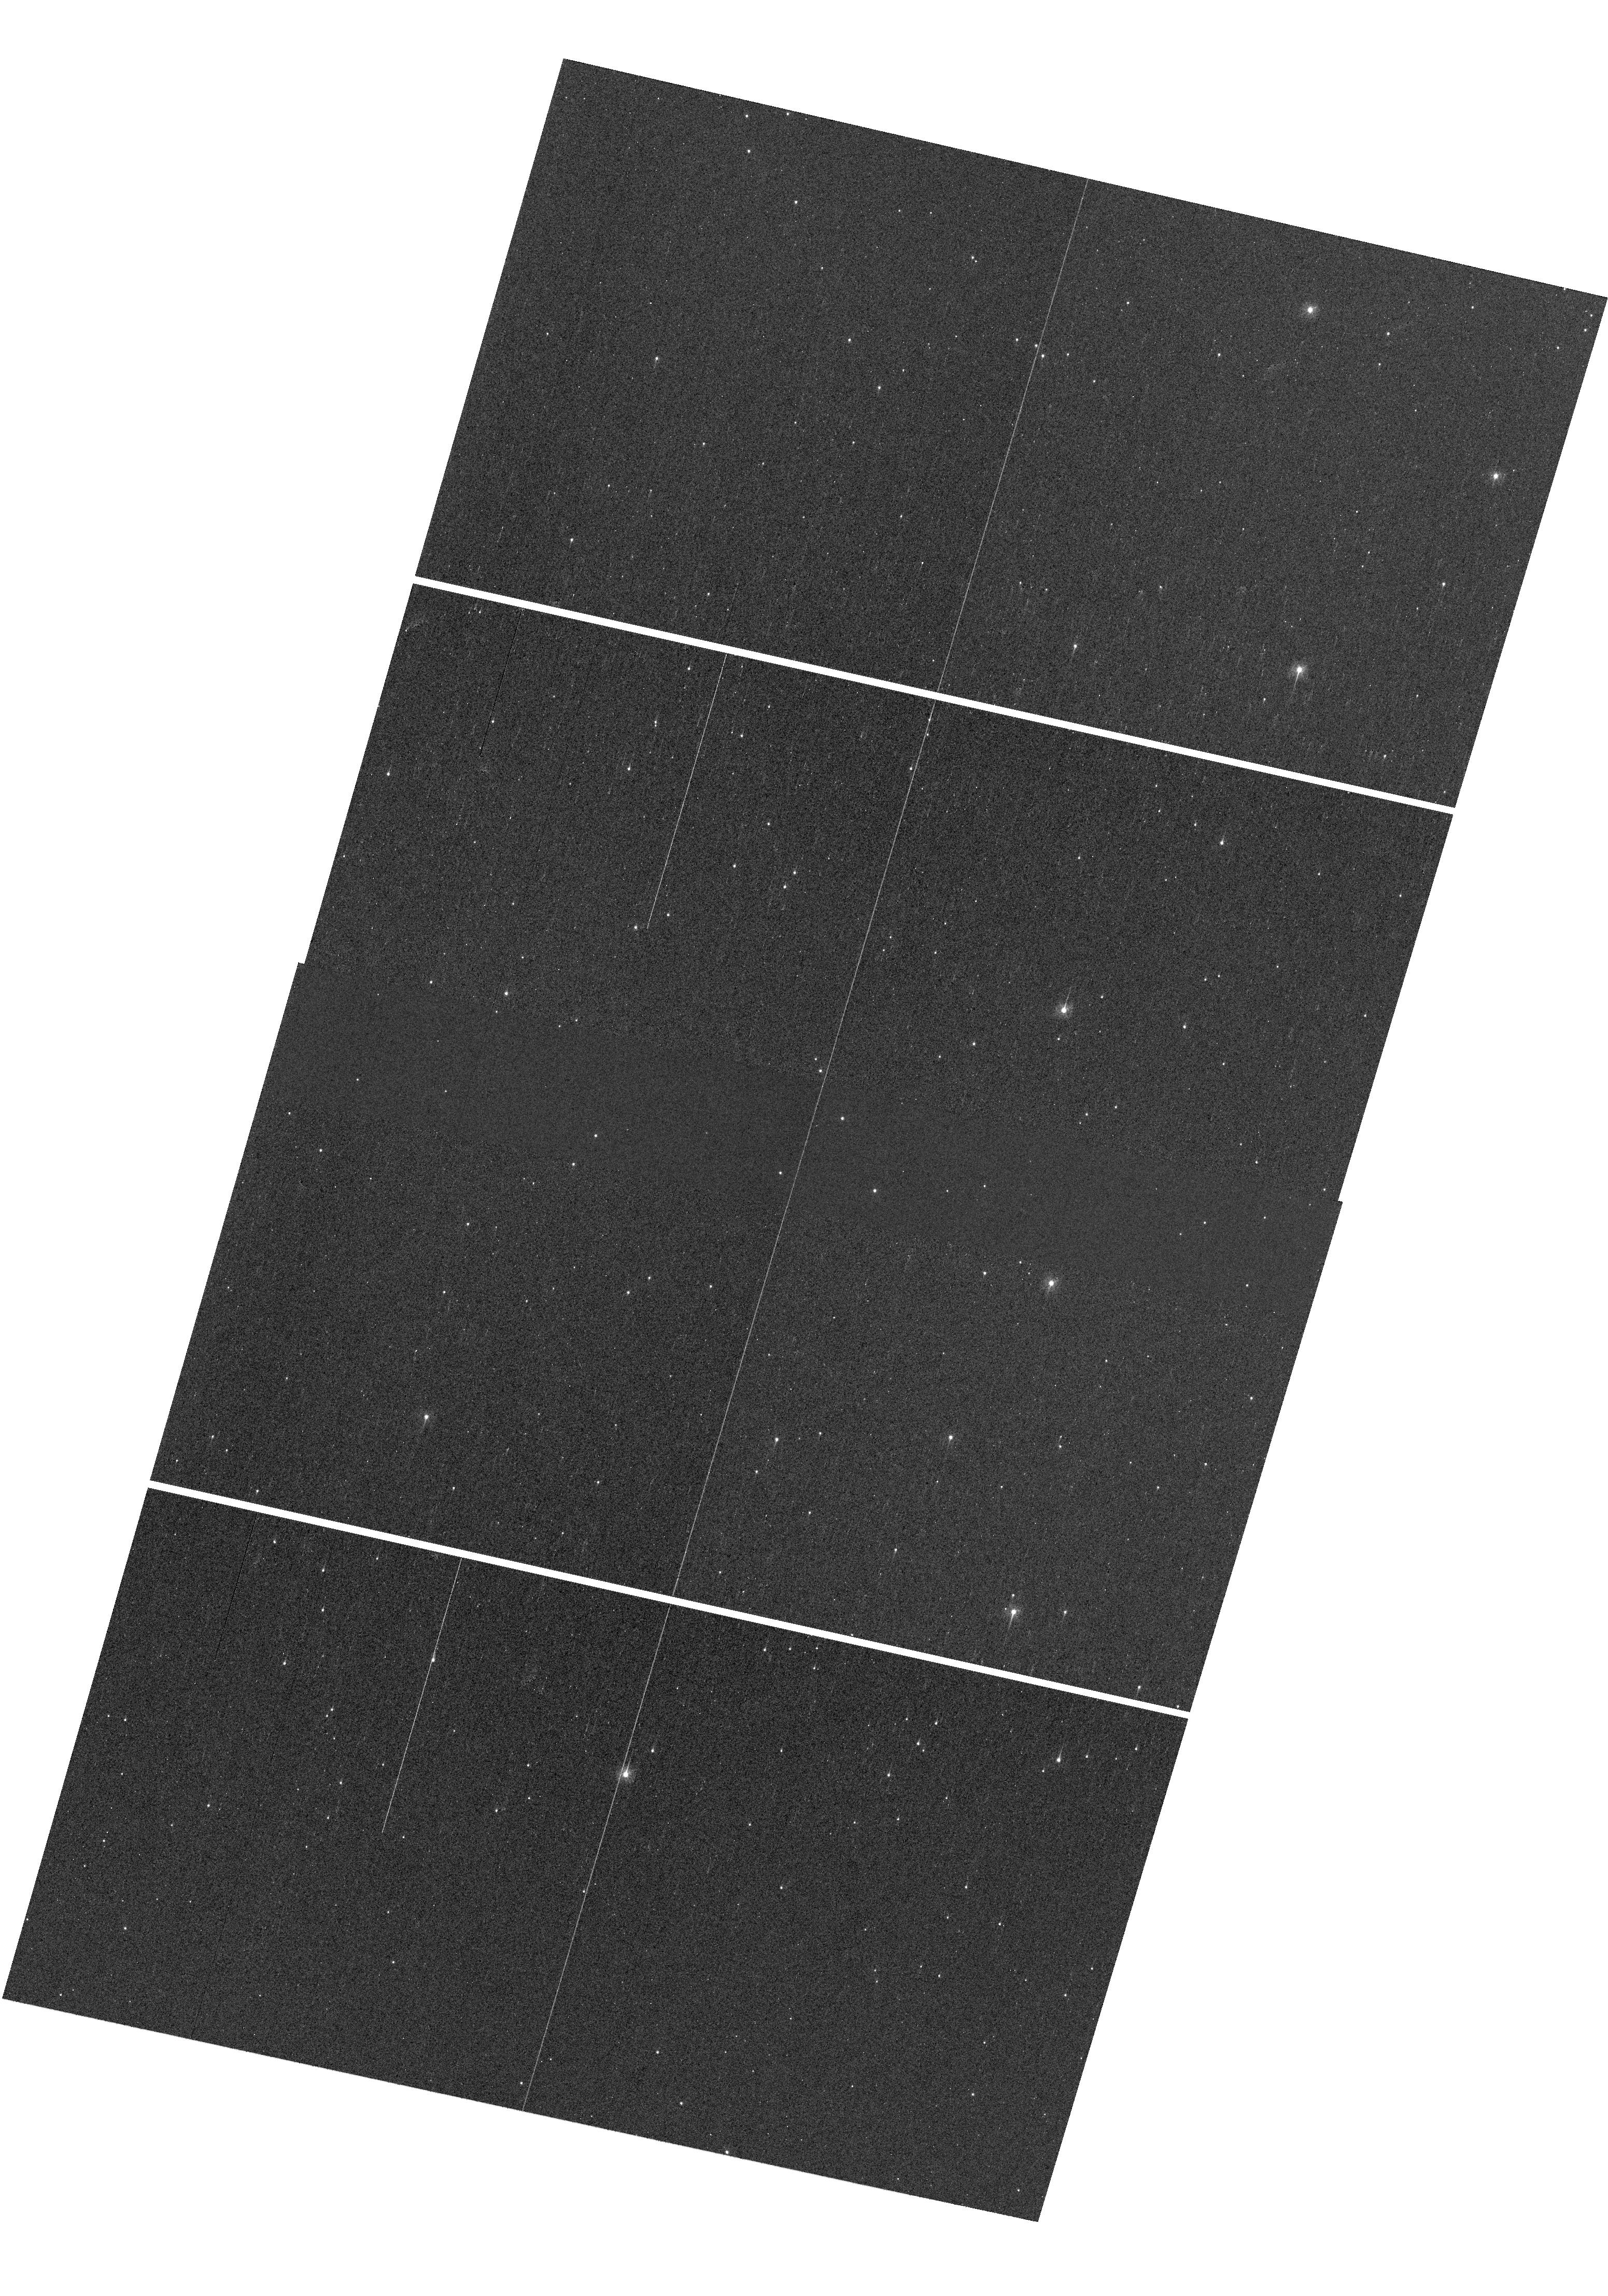
Target: M4
Instrument: WFC3/UVIS
Filter: F336W
Exposure: 2 min
Observation ID: hst_16792_01_wfc3_uvis_f336w_ieni01

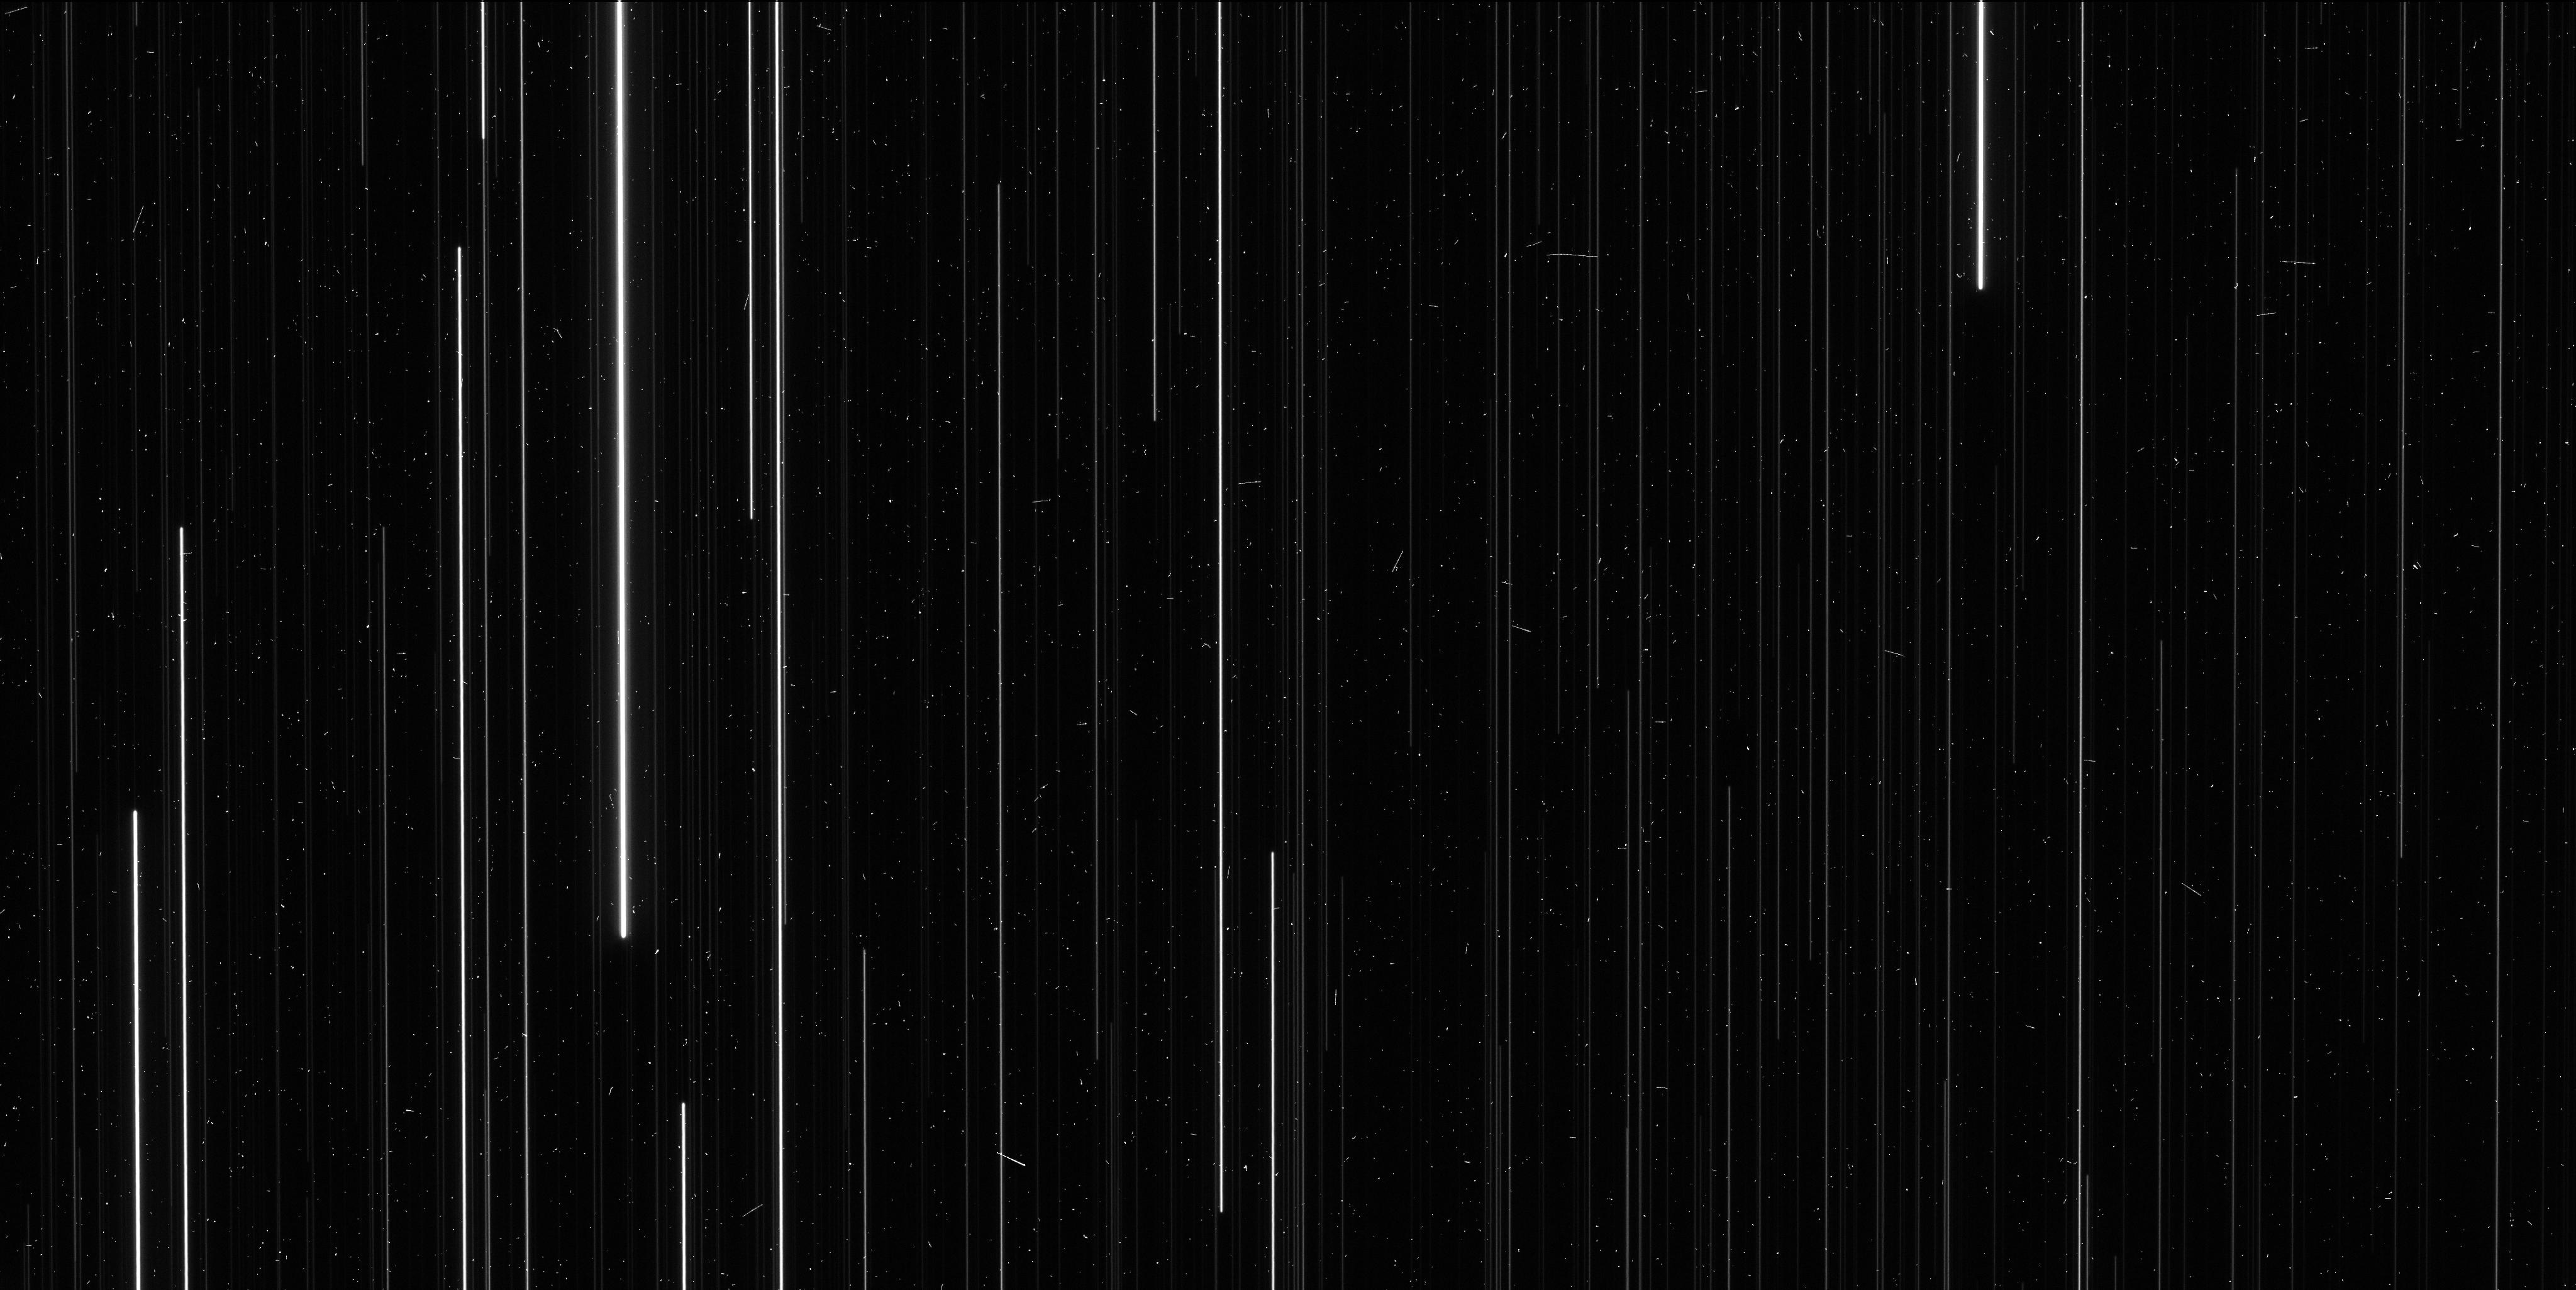
Target: M4
Instrument: WFC3/UVIS
Filter: F606W
Exposure: 6 min
Observation ID: ieni01efq

Completing the HST Parallax Legacy: M4 (PI: Brown, Thomas M.)

There are only two globular clusters where a modest investment of HST time can yield a high-precision measurement of trigonometric parallax: NGC6397 and M4. The parallax to NGC6397 has been measured successfully with HST to 2% uncertainty. An important HST legacy would be the completion of this pair, by measuring the M4 parallax while HST can still do so. In the context of the Galaxy's globular cluster system, these two clusters are complementary. NGC6397 is ancient (13 Gyr) and metal-poor ([Fe/H]=-2.02), while M4 is younger (11.5 Gyr) and of intermediate metallicity ([Fe/H]=-1.15). NGC6397 is a frequent fiducial for stellar population models, while M4 hosts a rich set of RR Lyrae stars that can be used to better calibrate the period-luminosity relationship. The utility of each cluster as a population template and calibrator depends critically upon the distance uncertainties. The scarcity of population anchors in this regime is in contrast to the parameter space at younger ages (< 10 Gyr) and higher metallicities ([Fe/H] > -1), where many open clusters have high-precision parallaxes. In a broader context, these two clusters represent an essential independent check on the parallaxes from the Gaia mission, which currently suffer from significant systematic errors on global, intermediate (20 degrees), and small (1 degree) scales, hampering distances to the Galaxy's globular clusters. If these errors are eventually resolved, HST parallaxes to globular clusters, independent of Gaia with distinct methodology, will provide an important validation. The observations we propose here will help anchor the distances to the entire globular cluster system of the Milky Way.